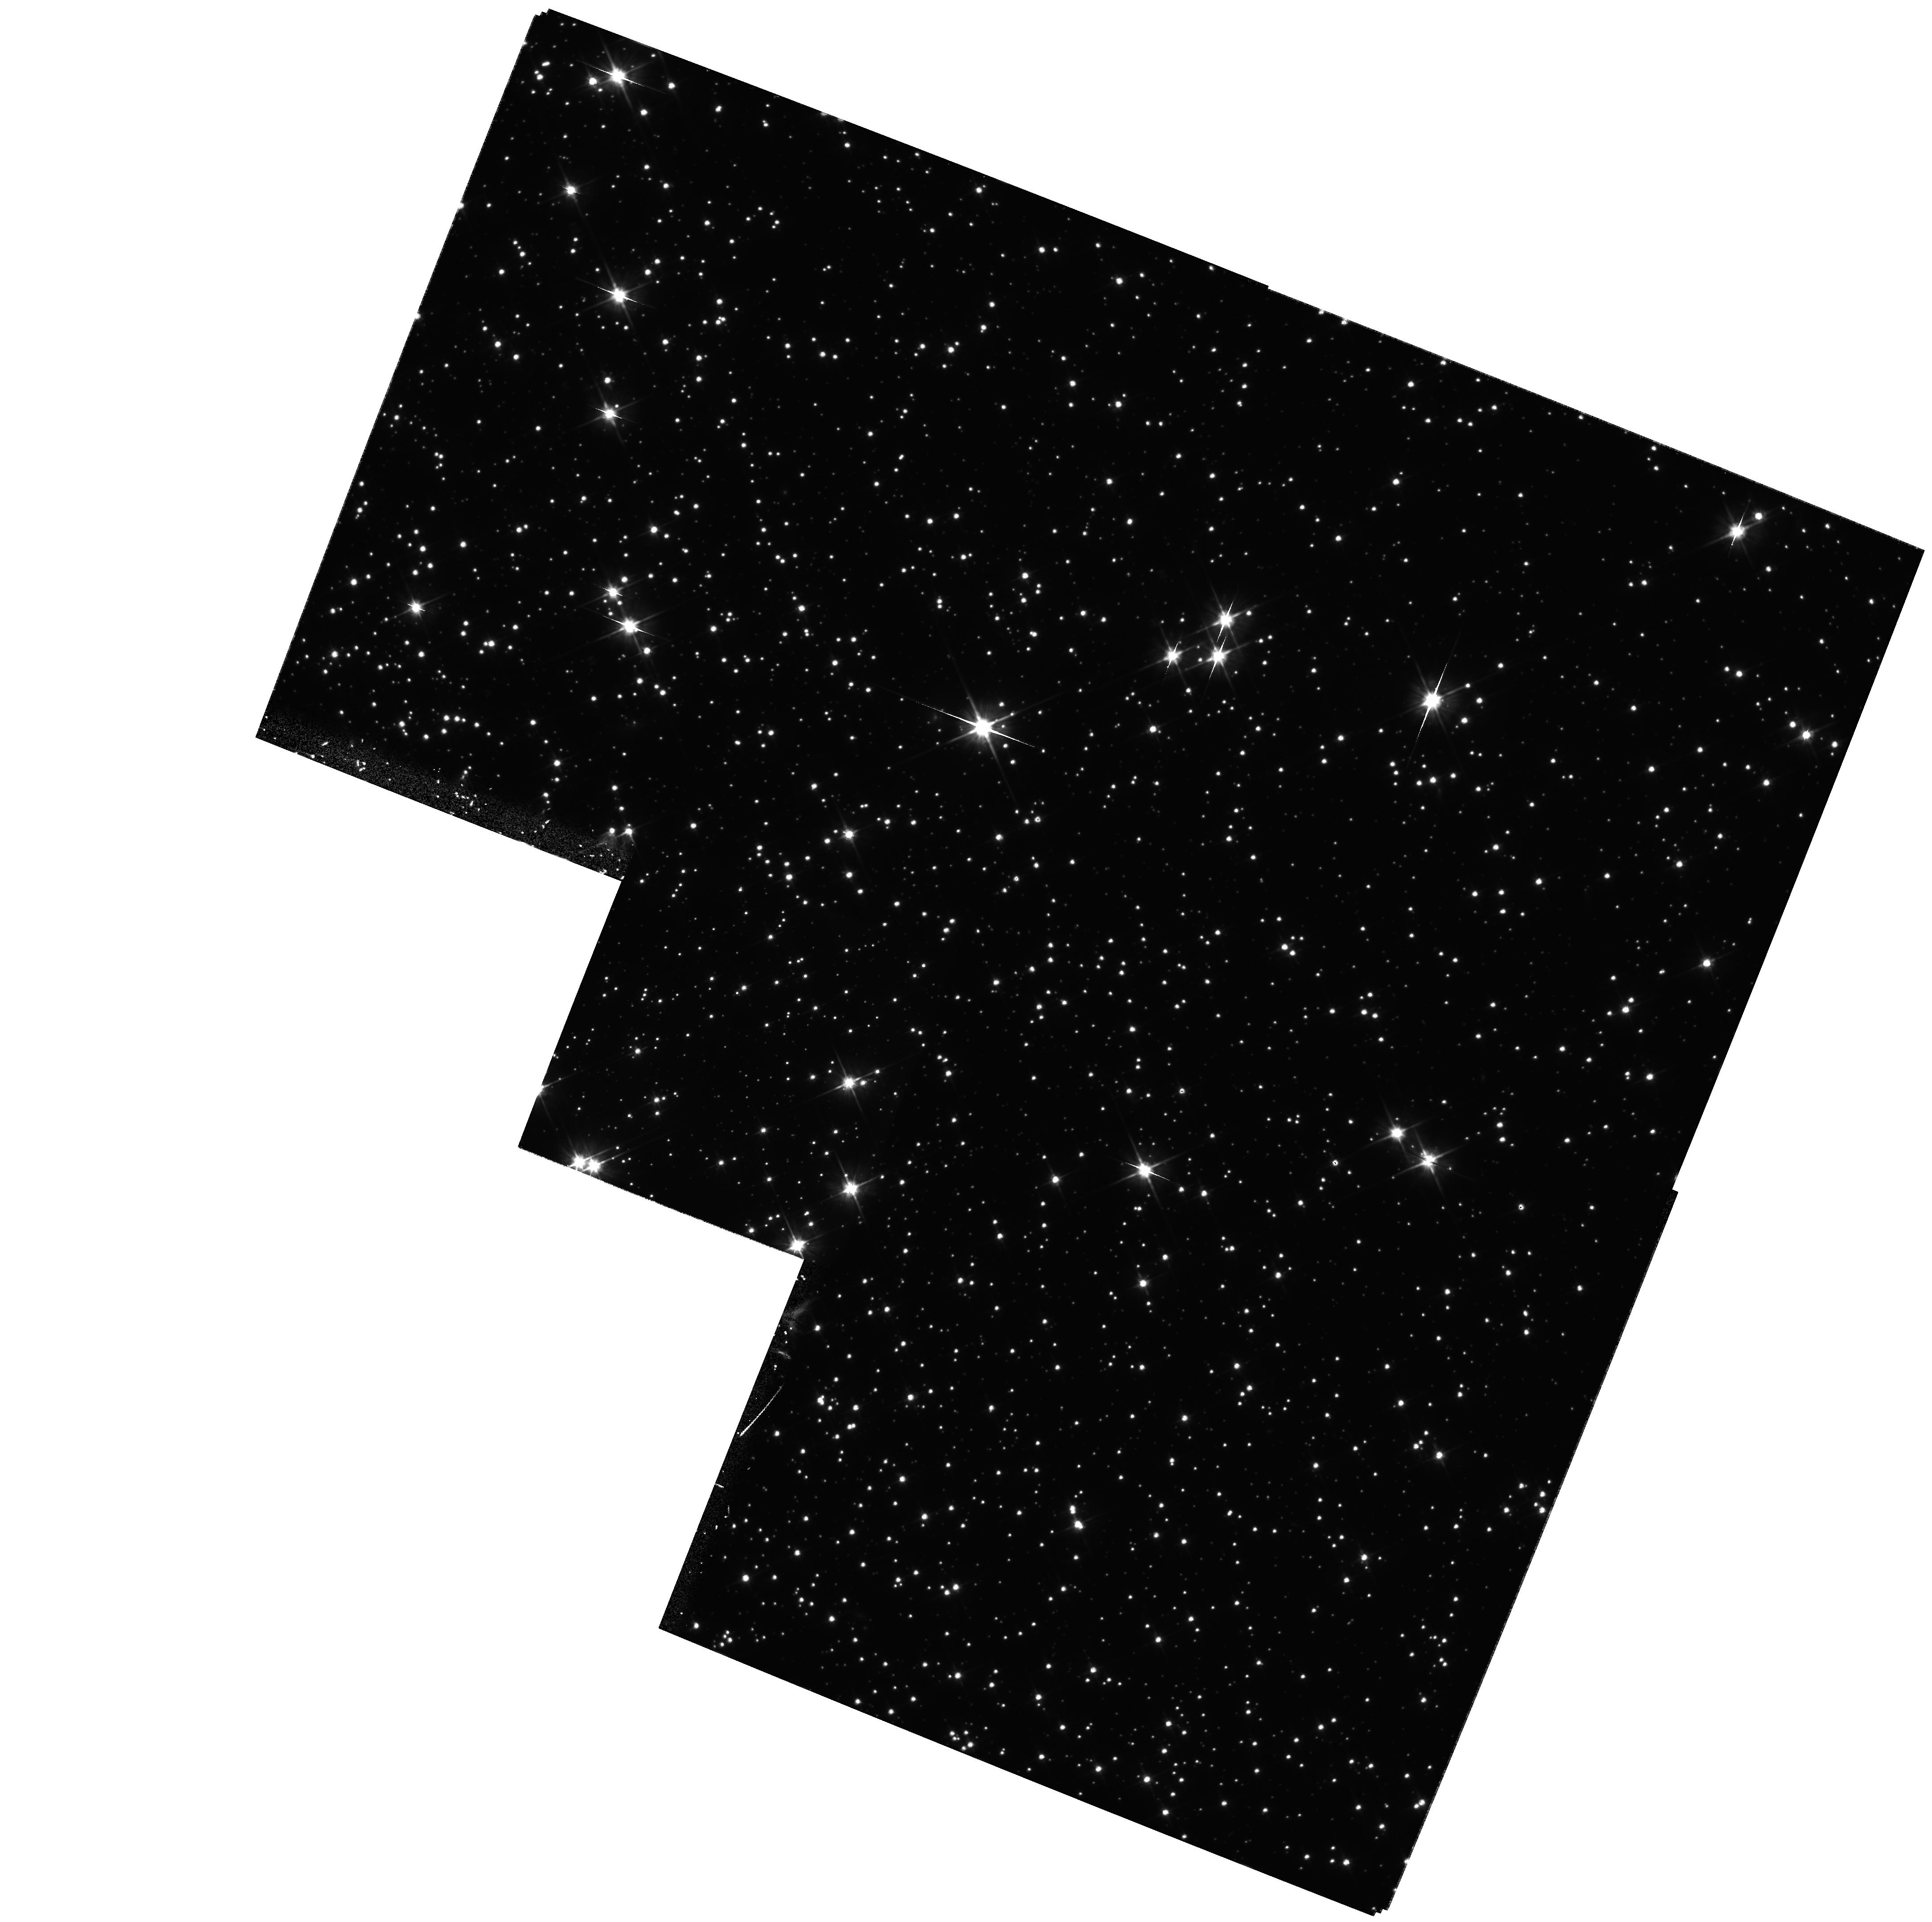
Target: NGC-104-K3
Instrument: WFPC2/PC
Filter: F606W
Exposure: 1.9 h
Observation ID: hst_9058_03_wfpc2_pc_f606w_u6dv03

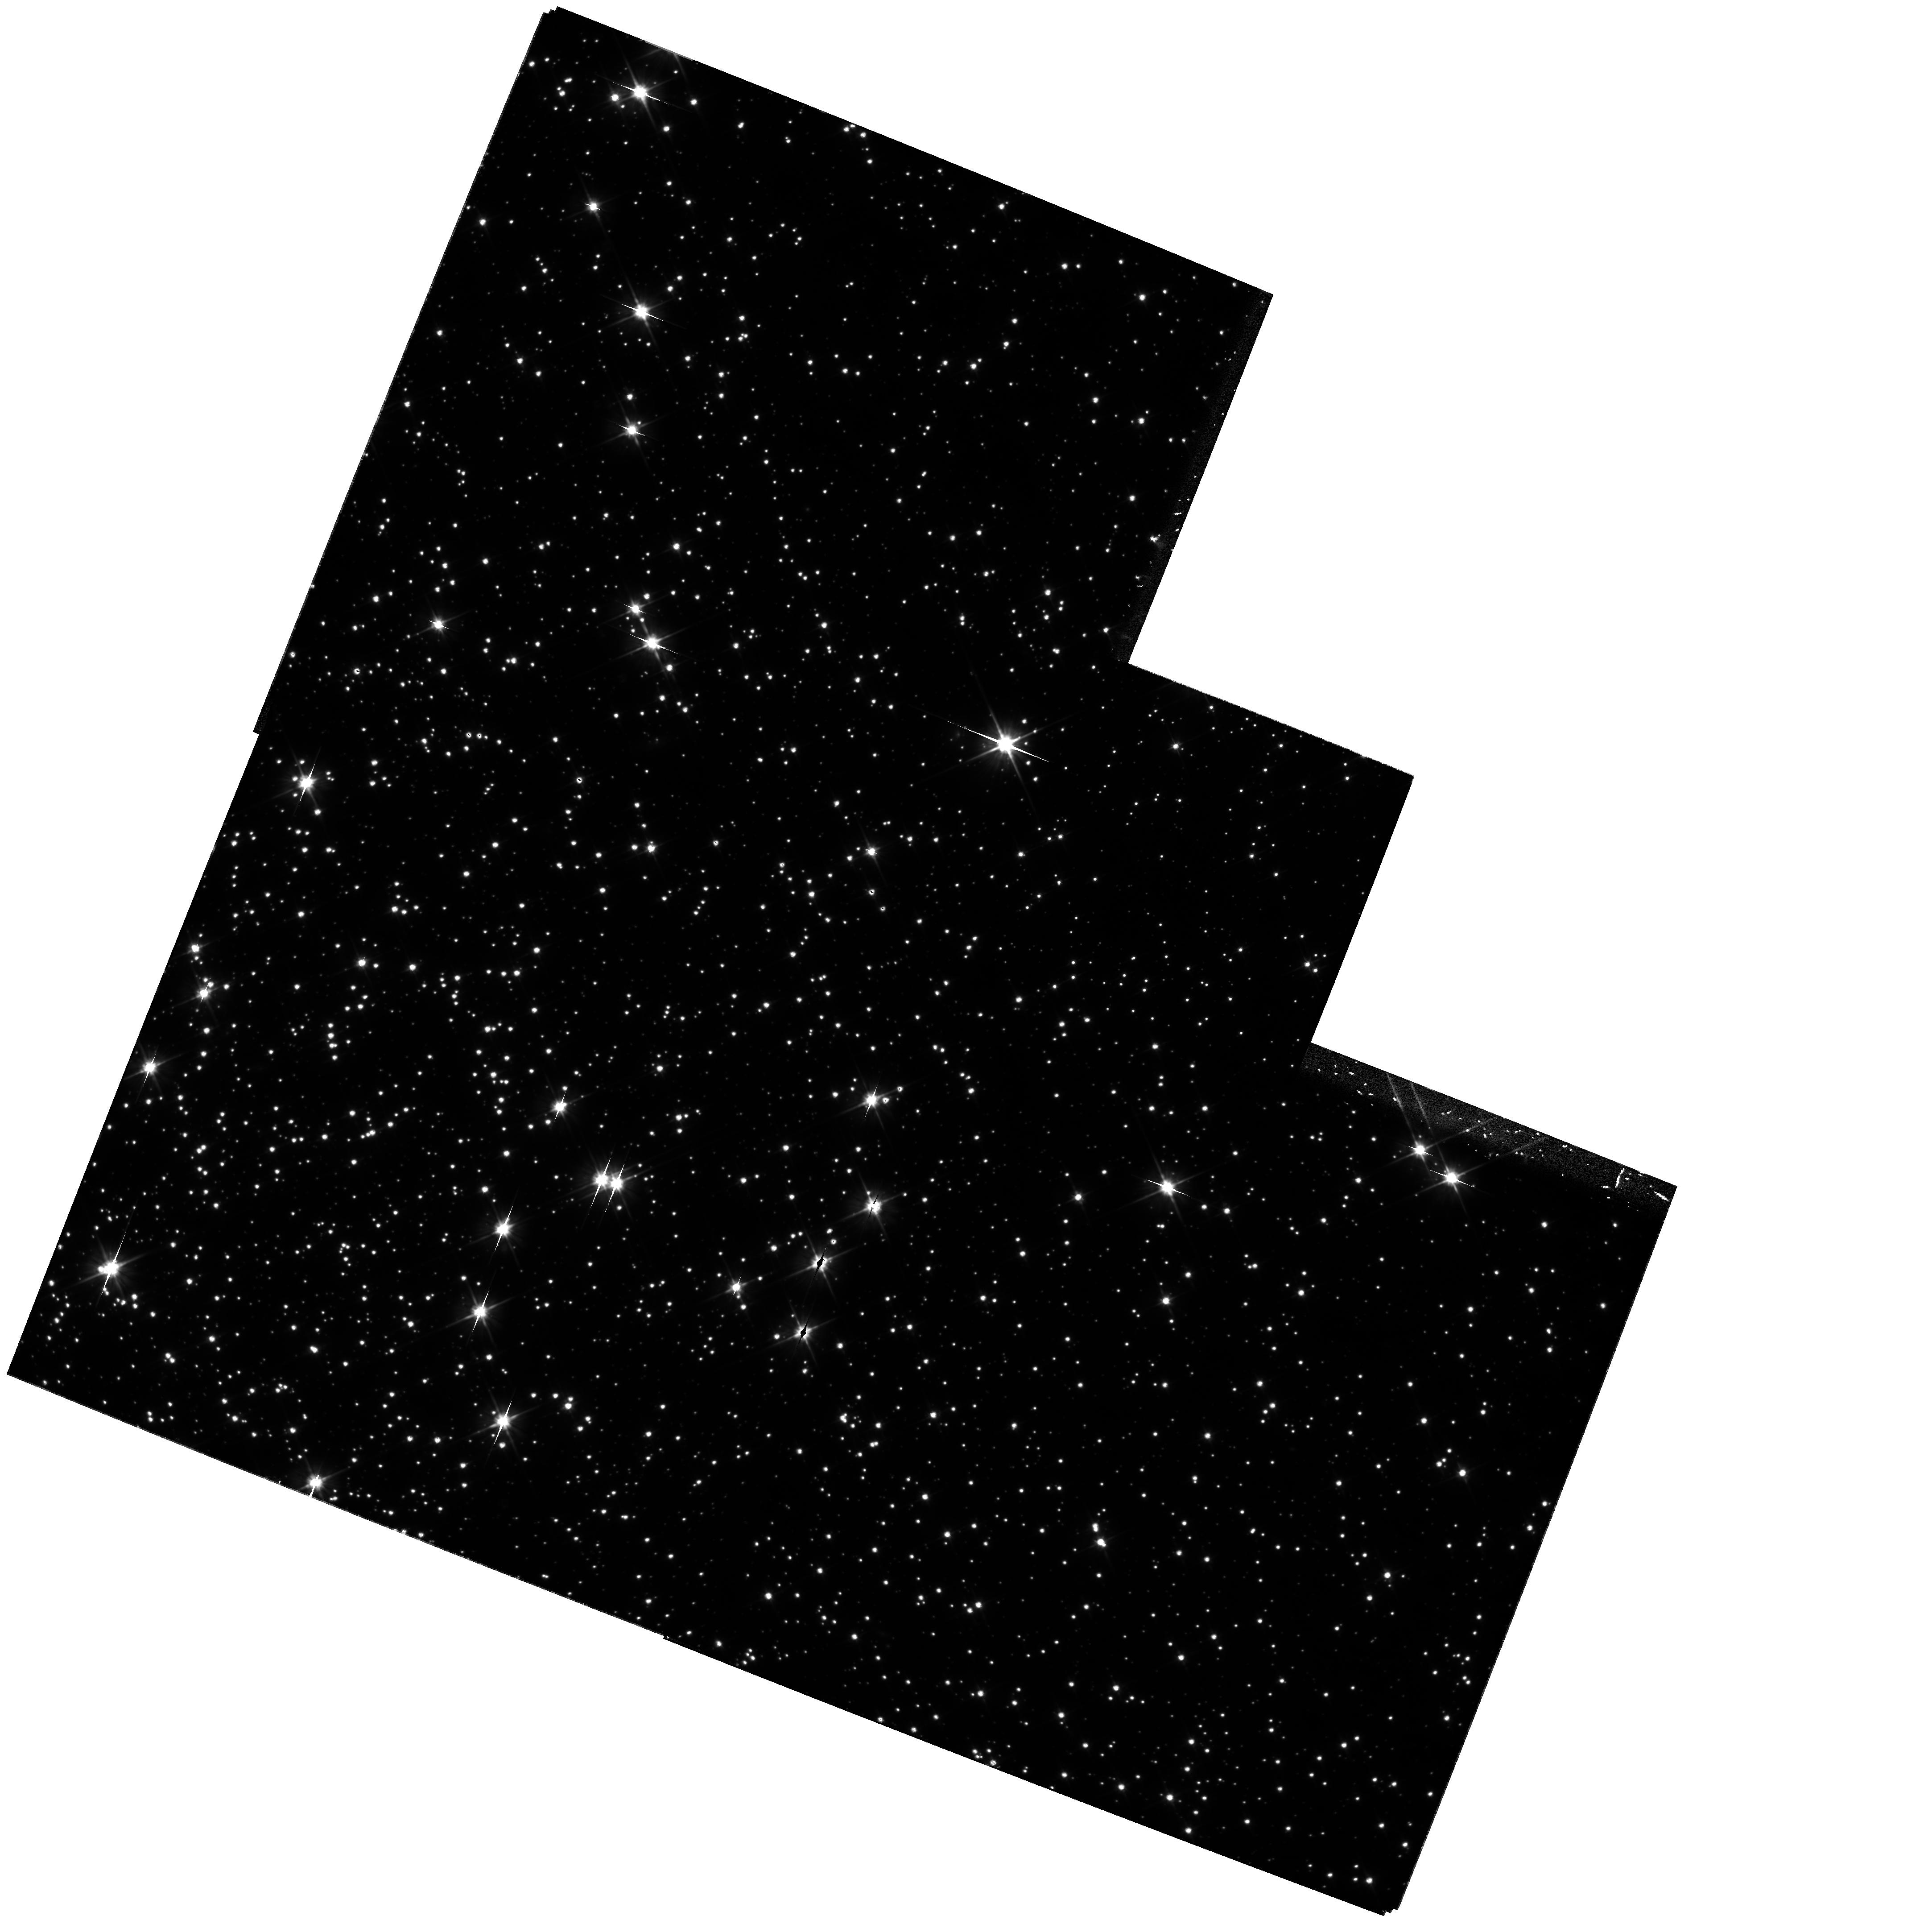
Target: NGC-104-K7
Instrument: WFPC2/PC
Filter: F606W
Exposure: 1.9 h
Observation ID: hst_9058_07_wfpc2_pc_f606w_u6dv07

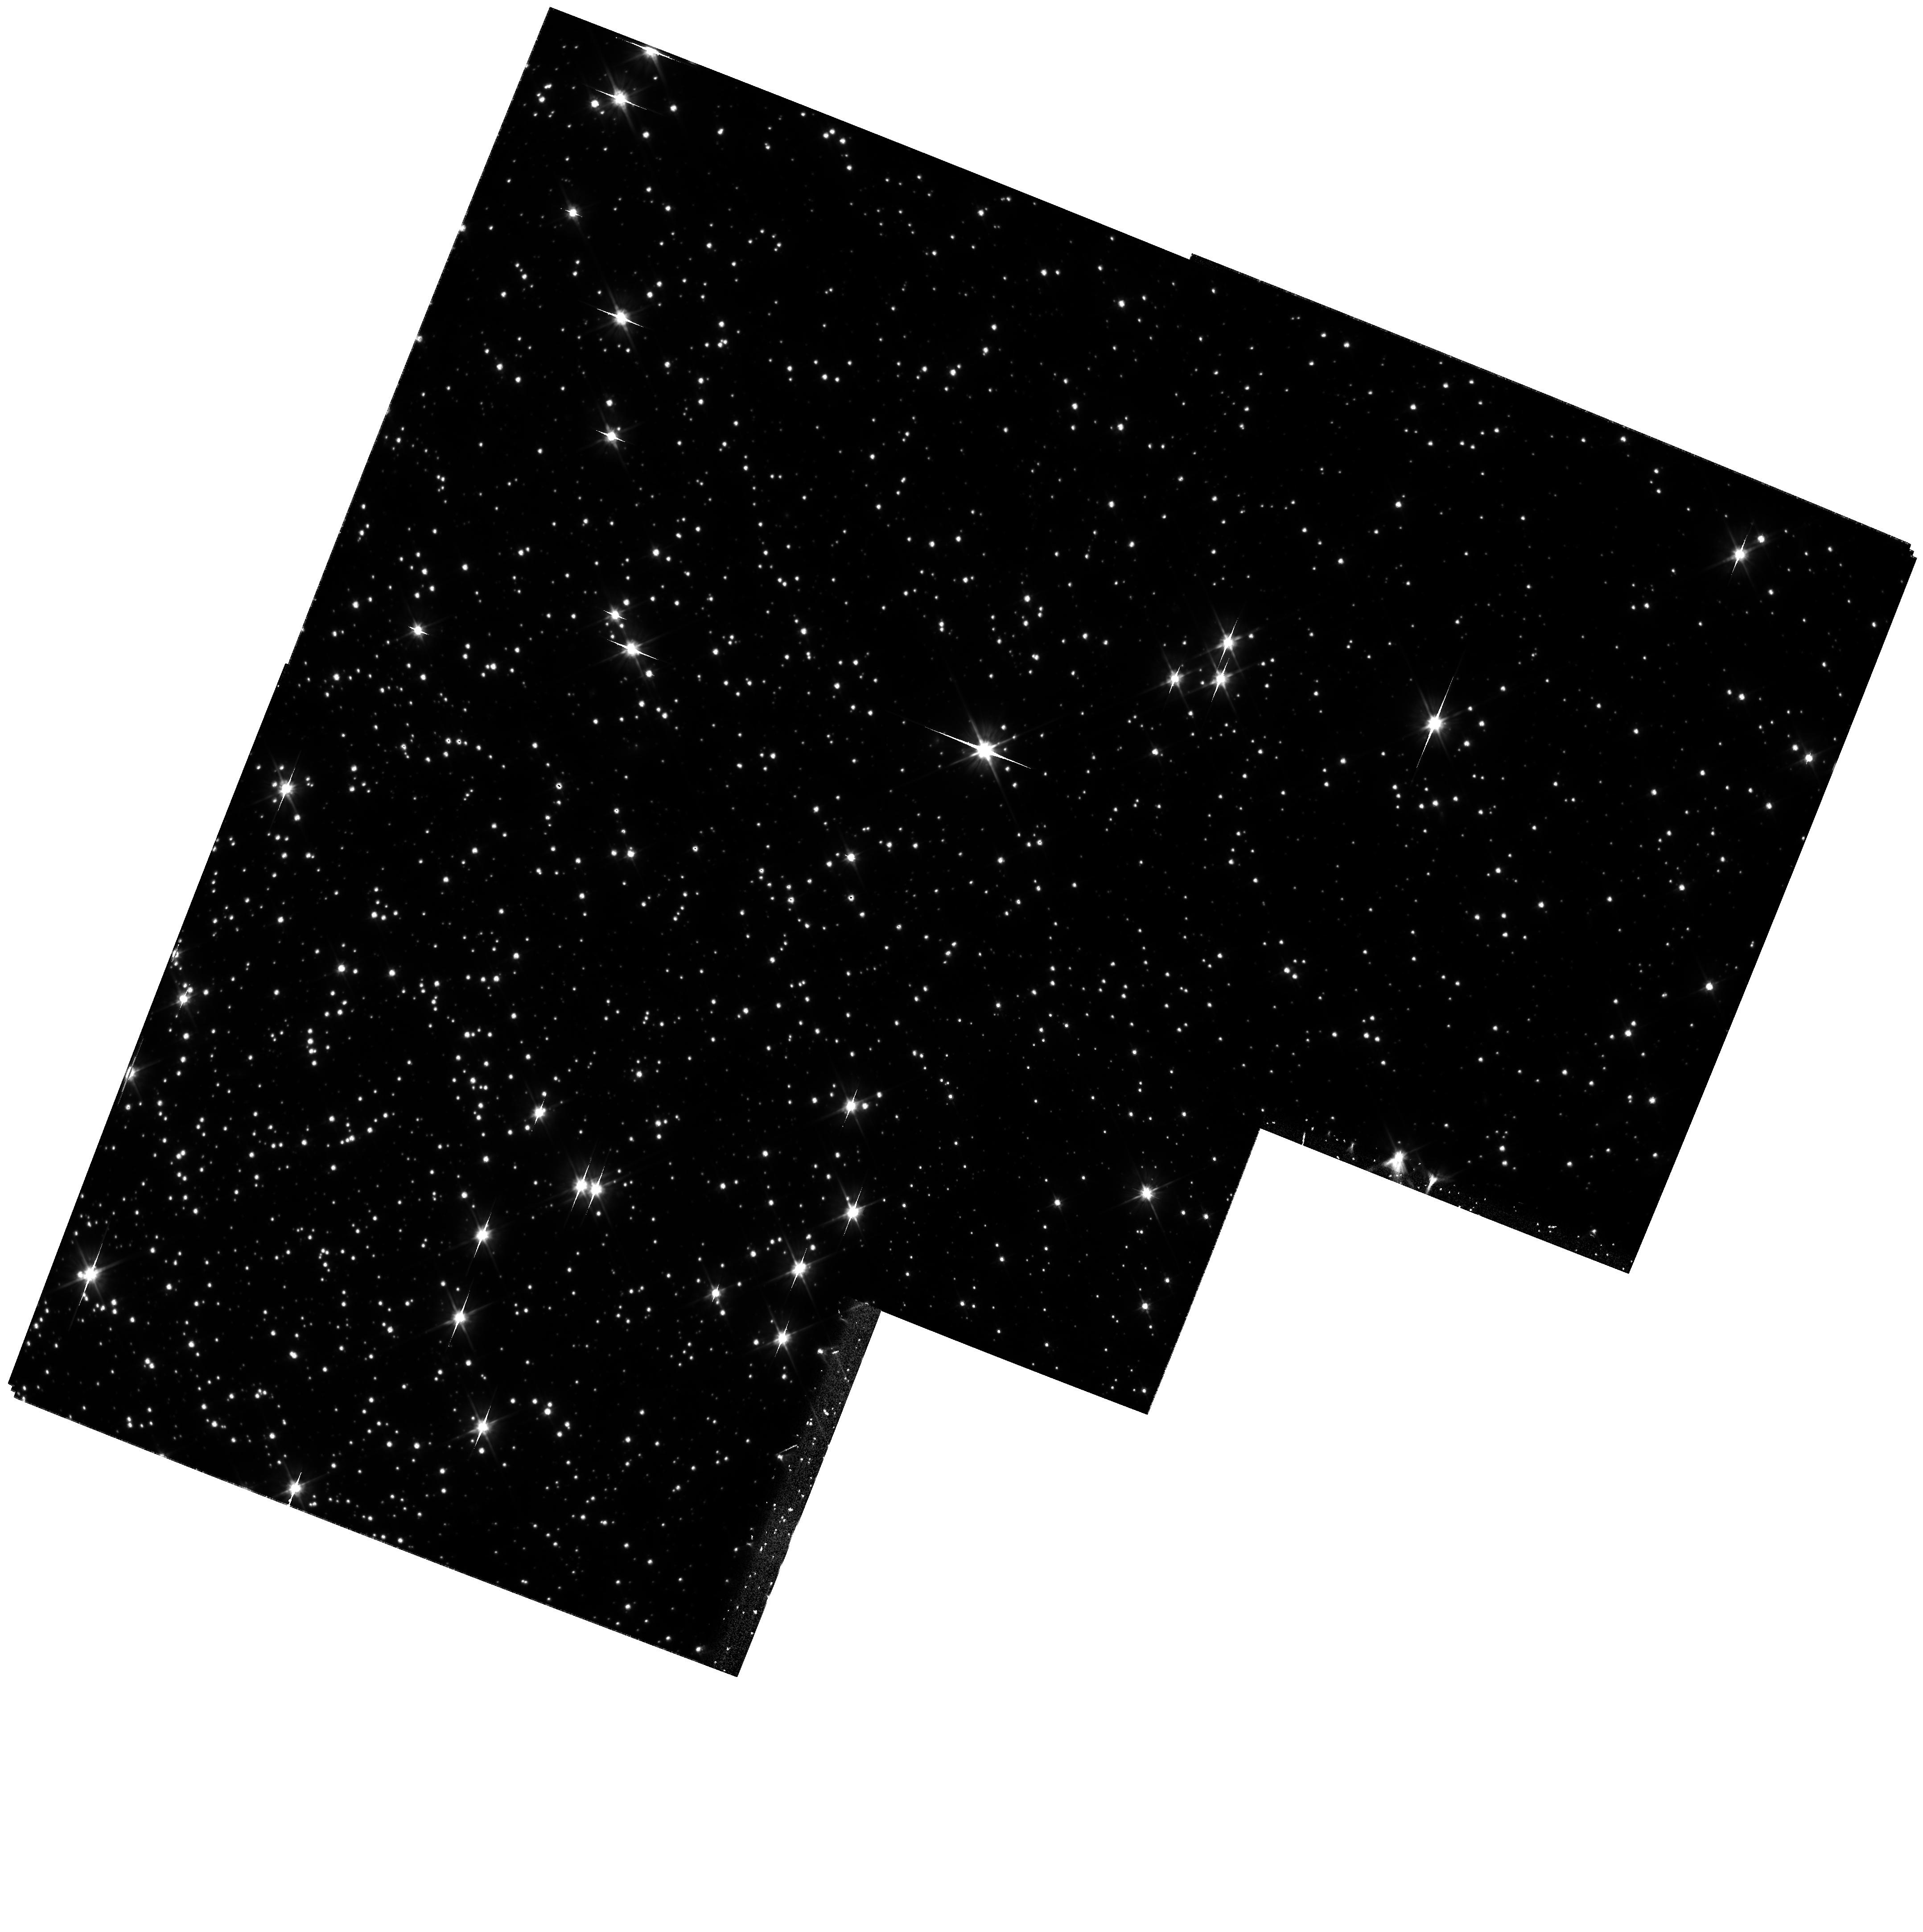
Target: NGC-104-K5
Instrument: WFPC2/PC
Filter: F606W
Exposure: 1.9 h
Observation ID: hst_9058_06_wfpc2_pc_f606w_u6dv06

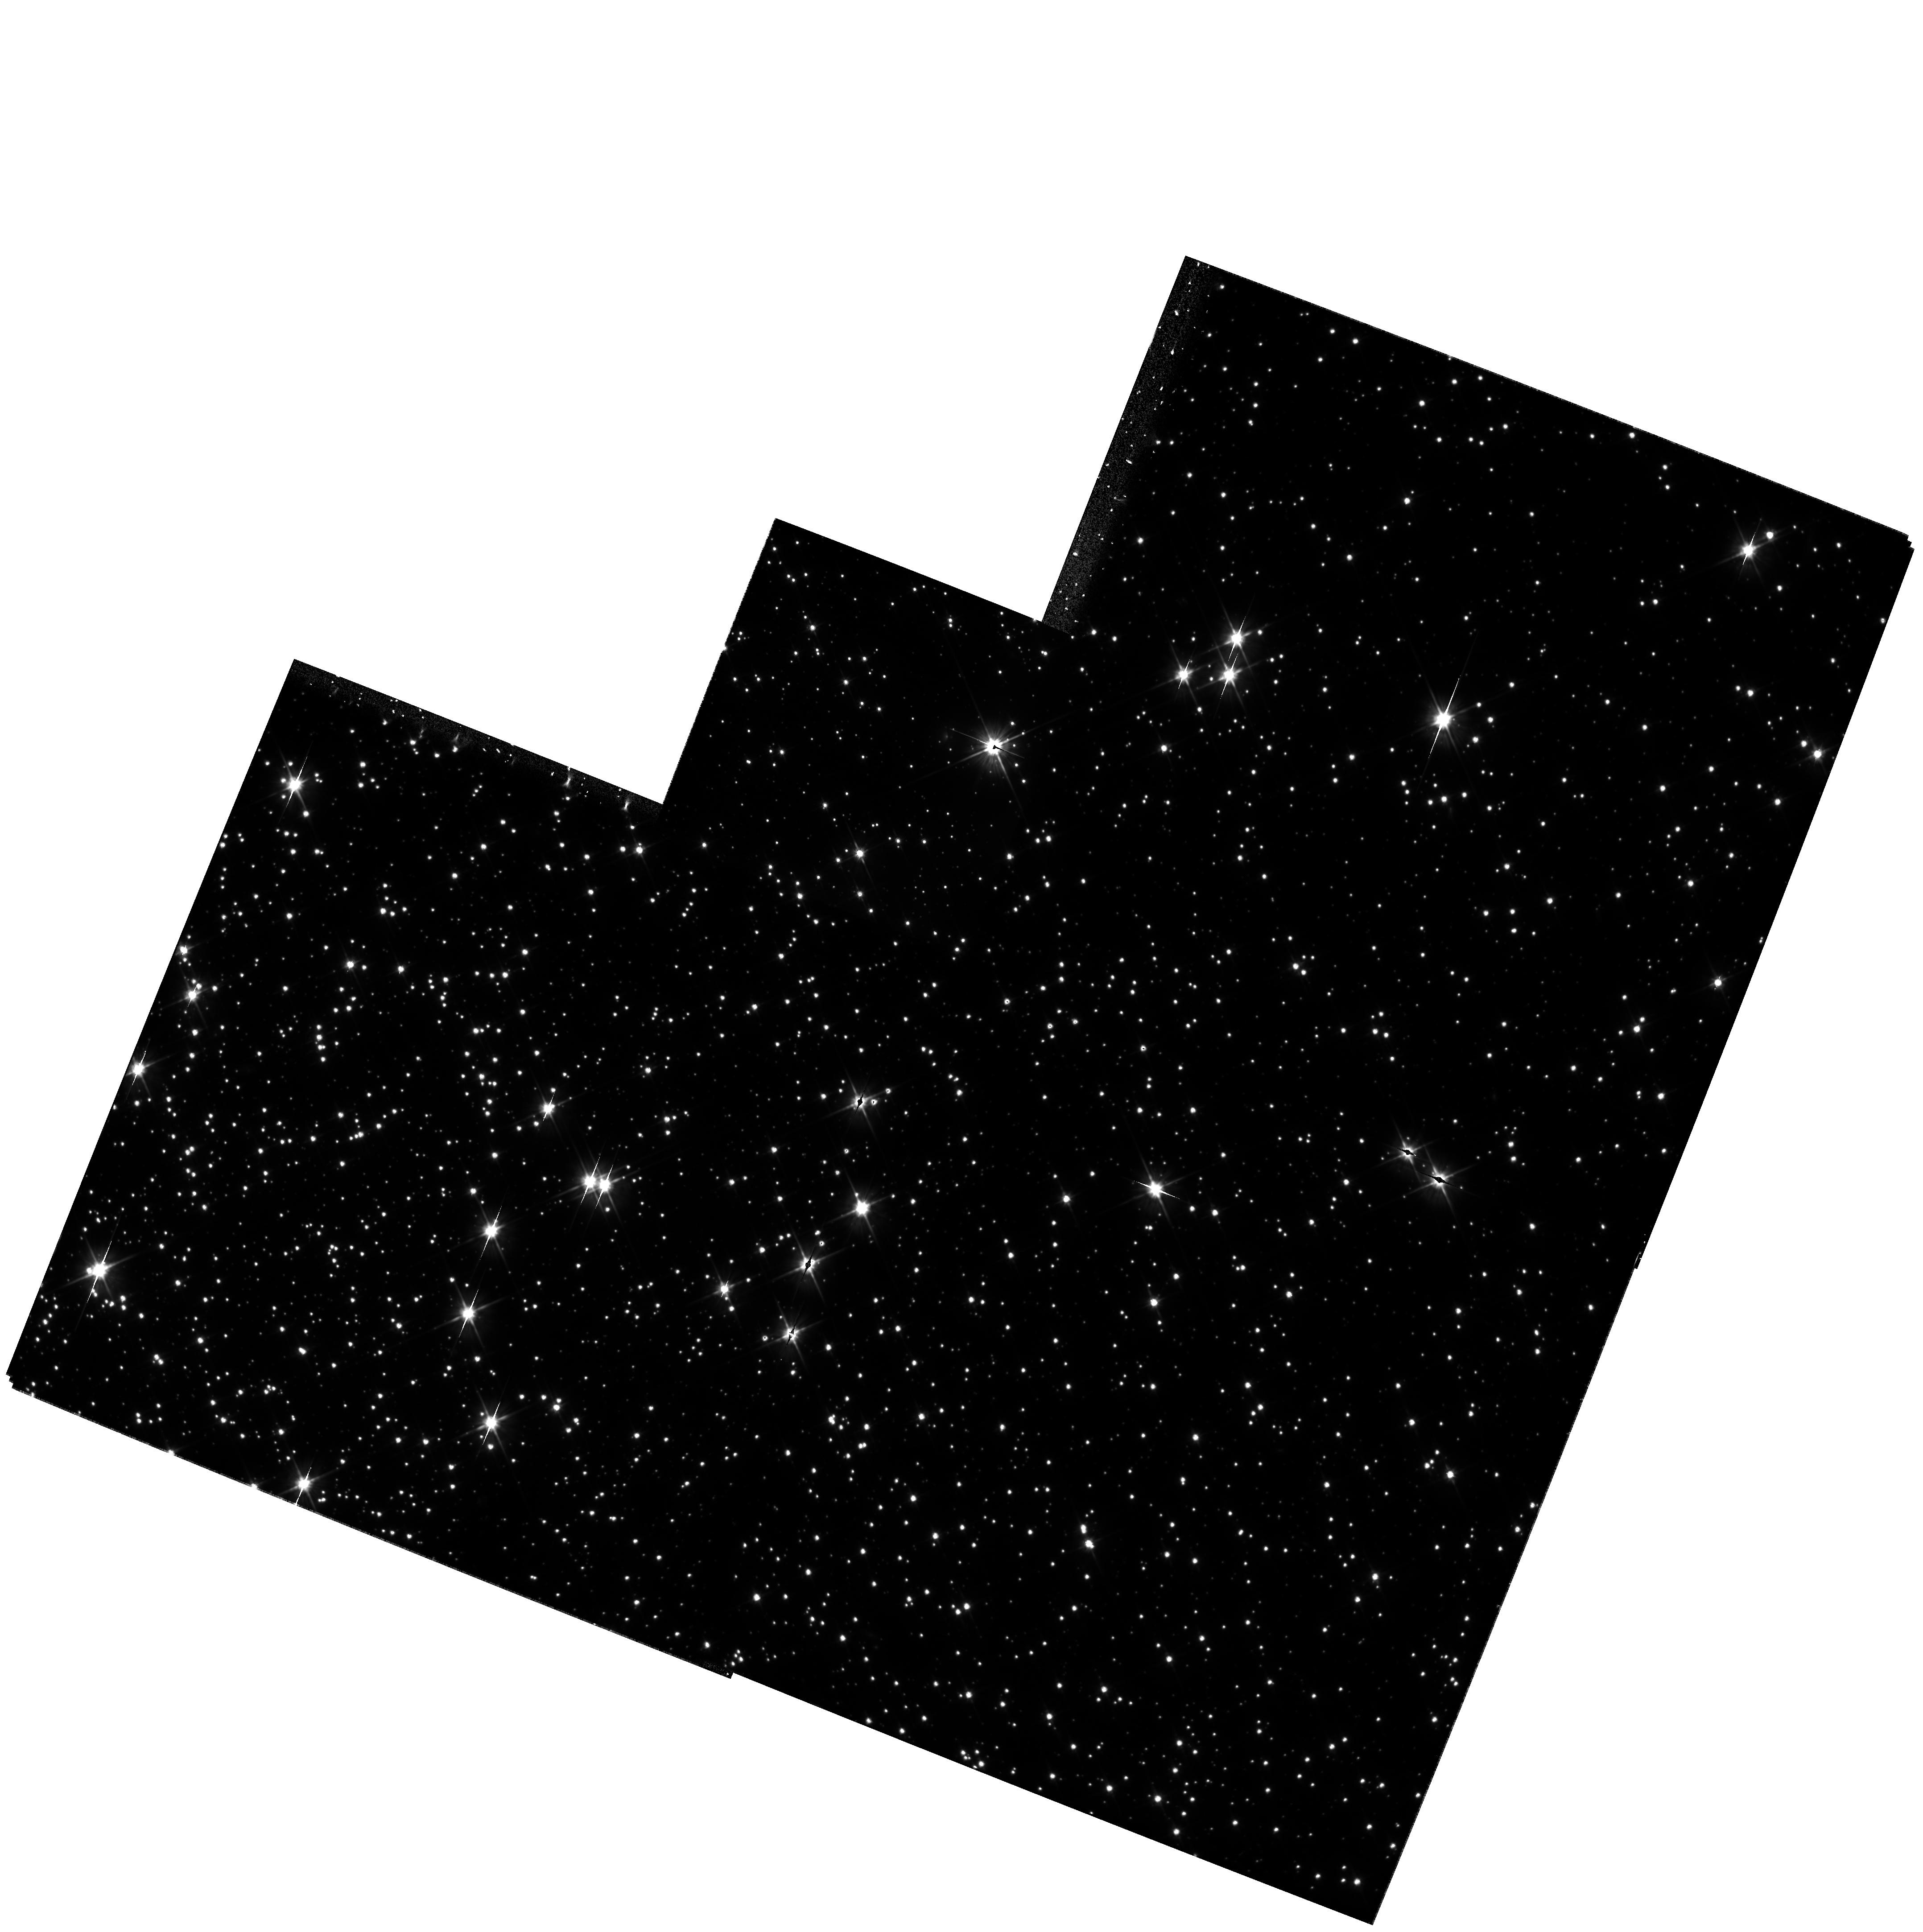
Target: NGC-104-K1
Instrument: WFPC2/PC
Filter: F606W
Exposure: 1.9 h
Observation ID: hst_9058_01_wfpc2_pc_f606w_u6dv01

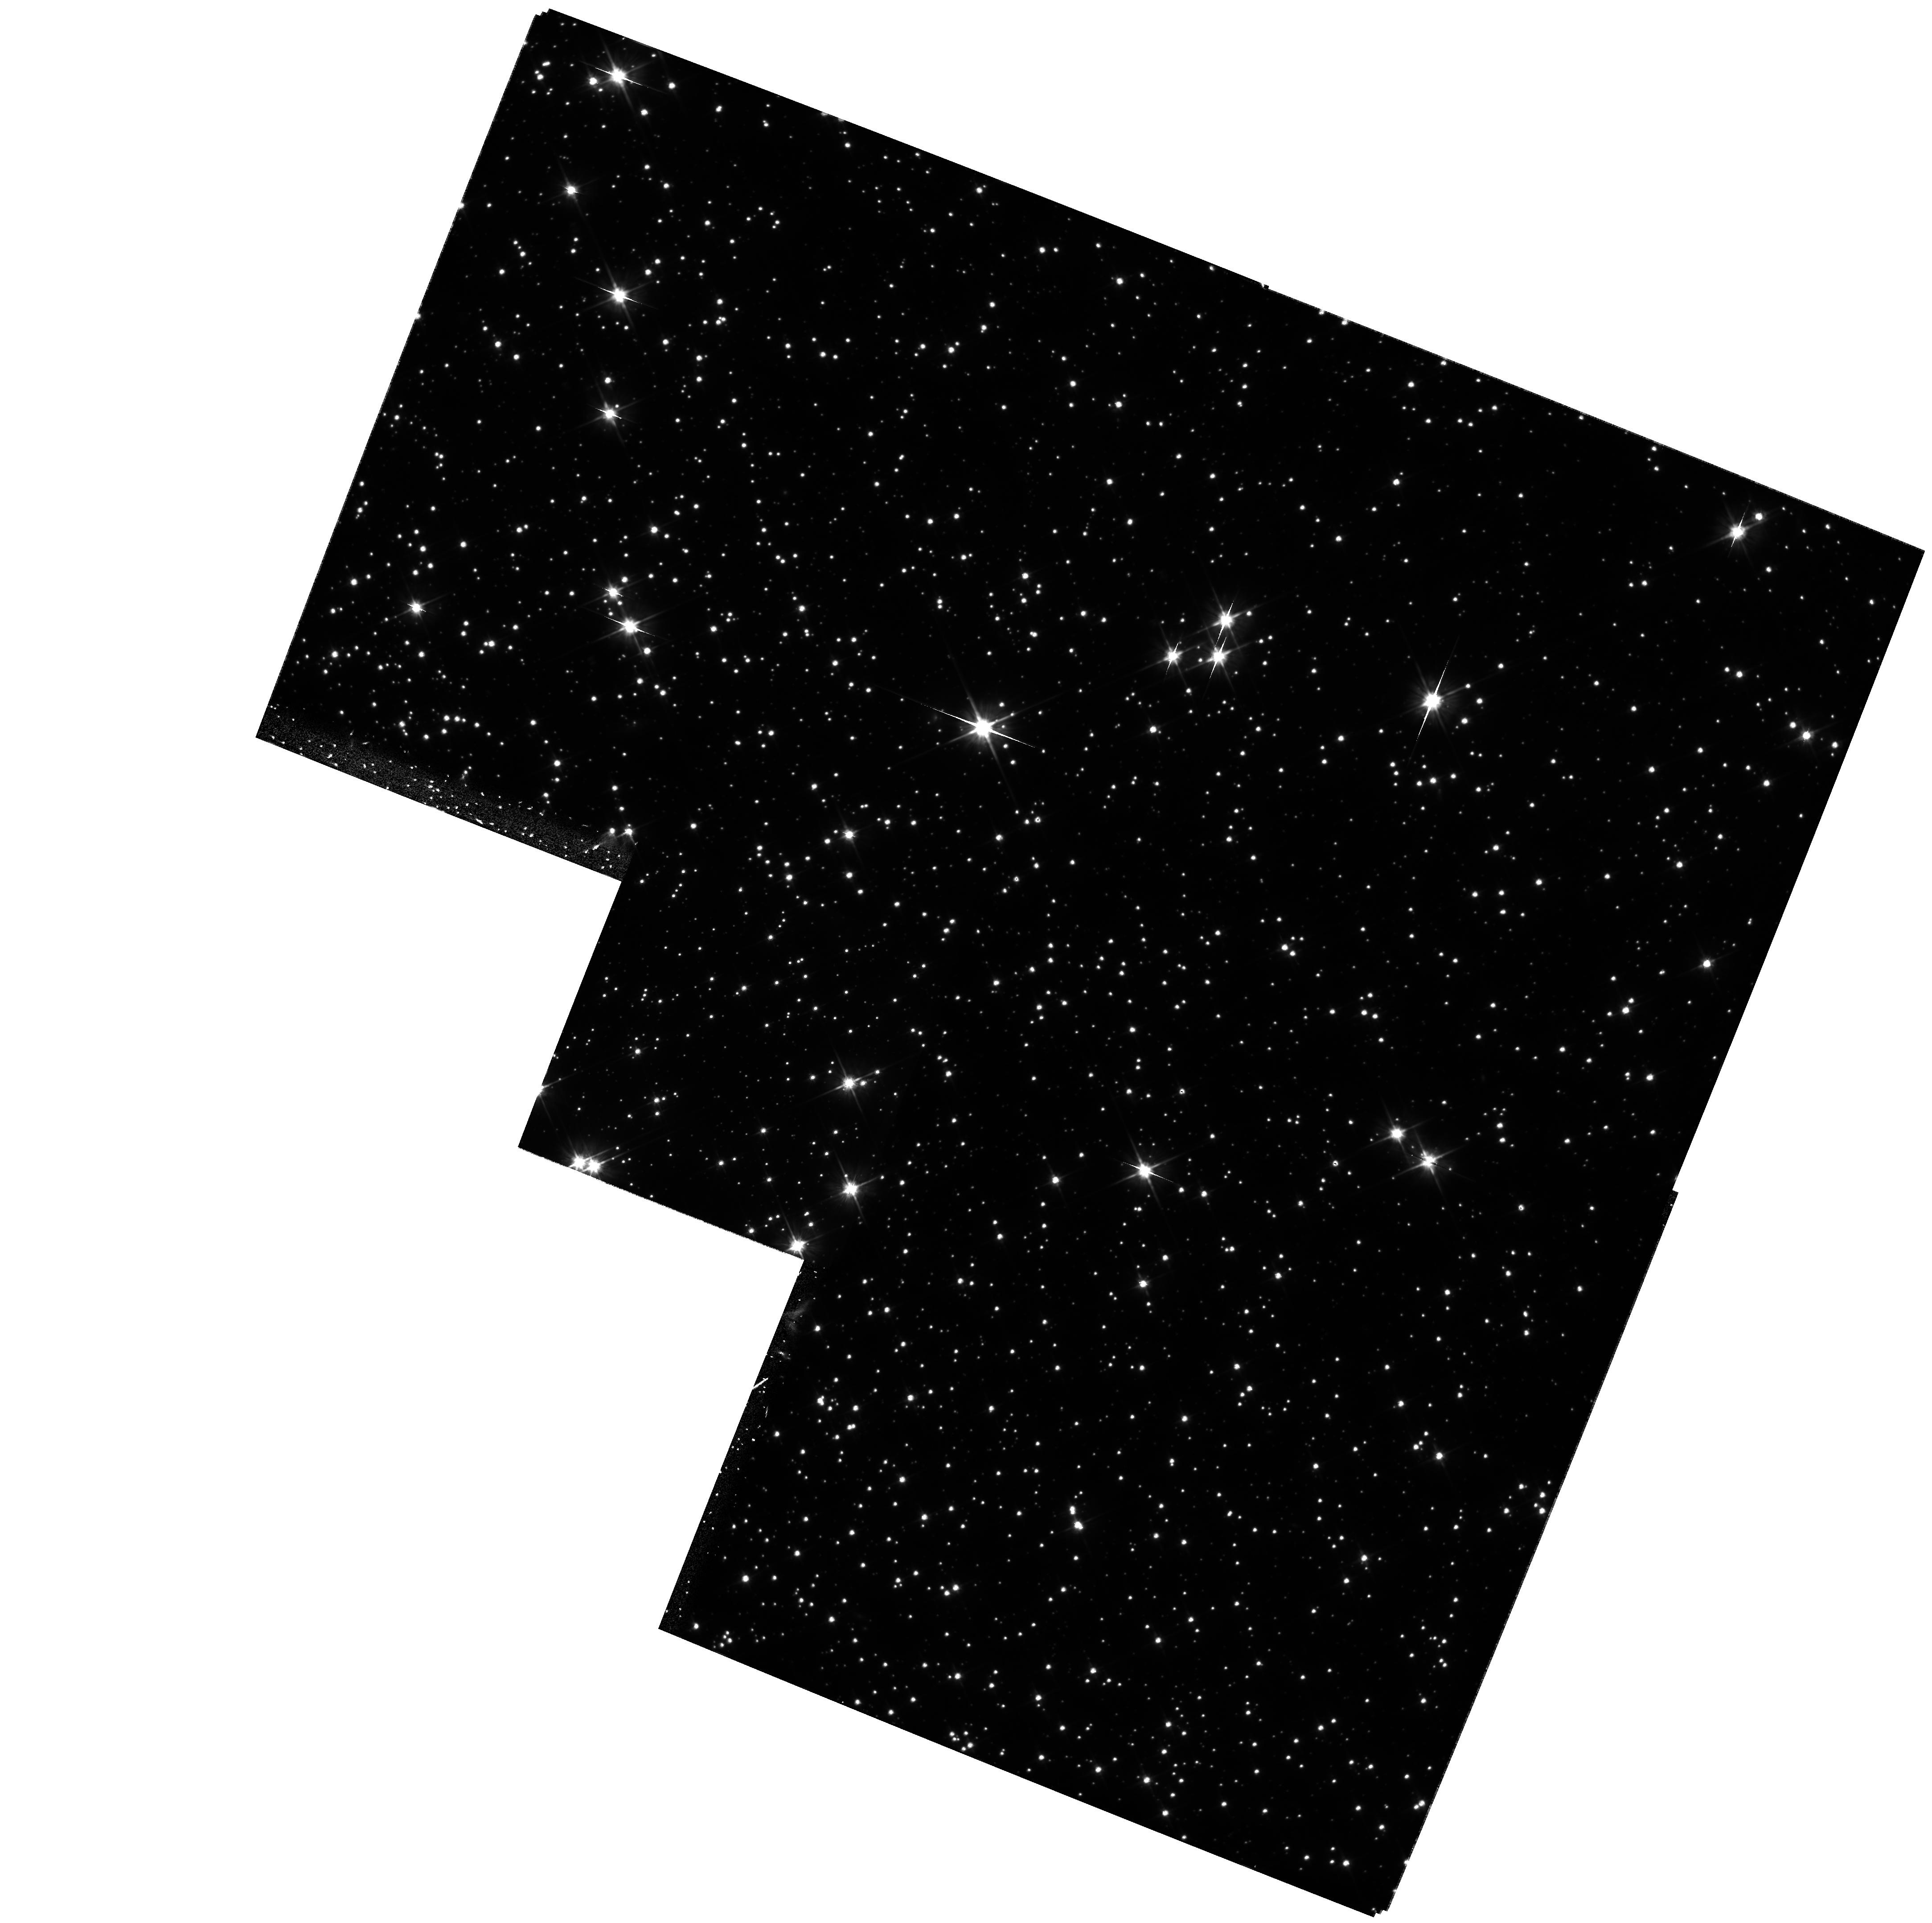
Target: NGC-104-K3
Instrument: WFPC2/PC
Filter: F606W
Exposure: 1.9 h
Observation ID: hst_9058_04_wfpc2_pc_f606w_u6dv04

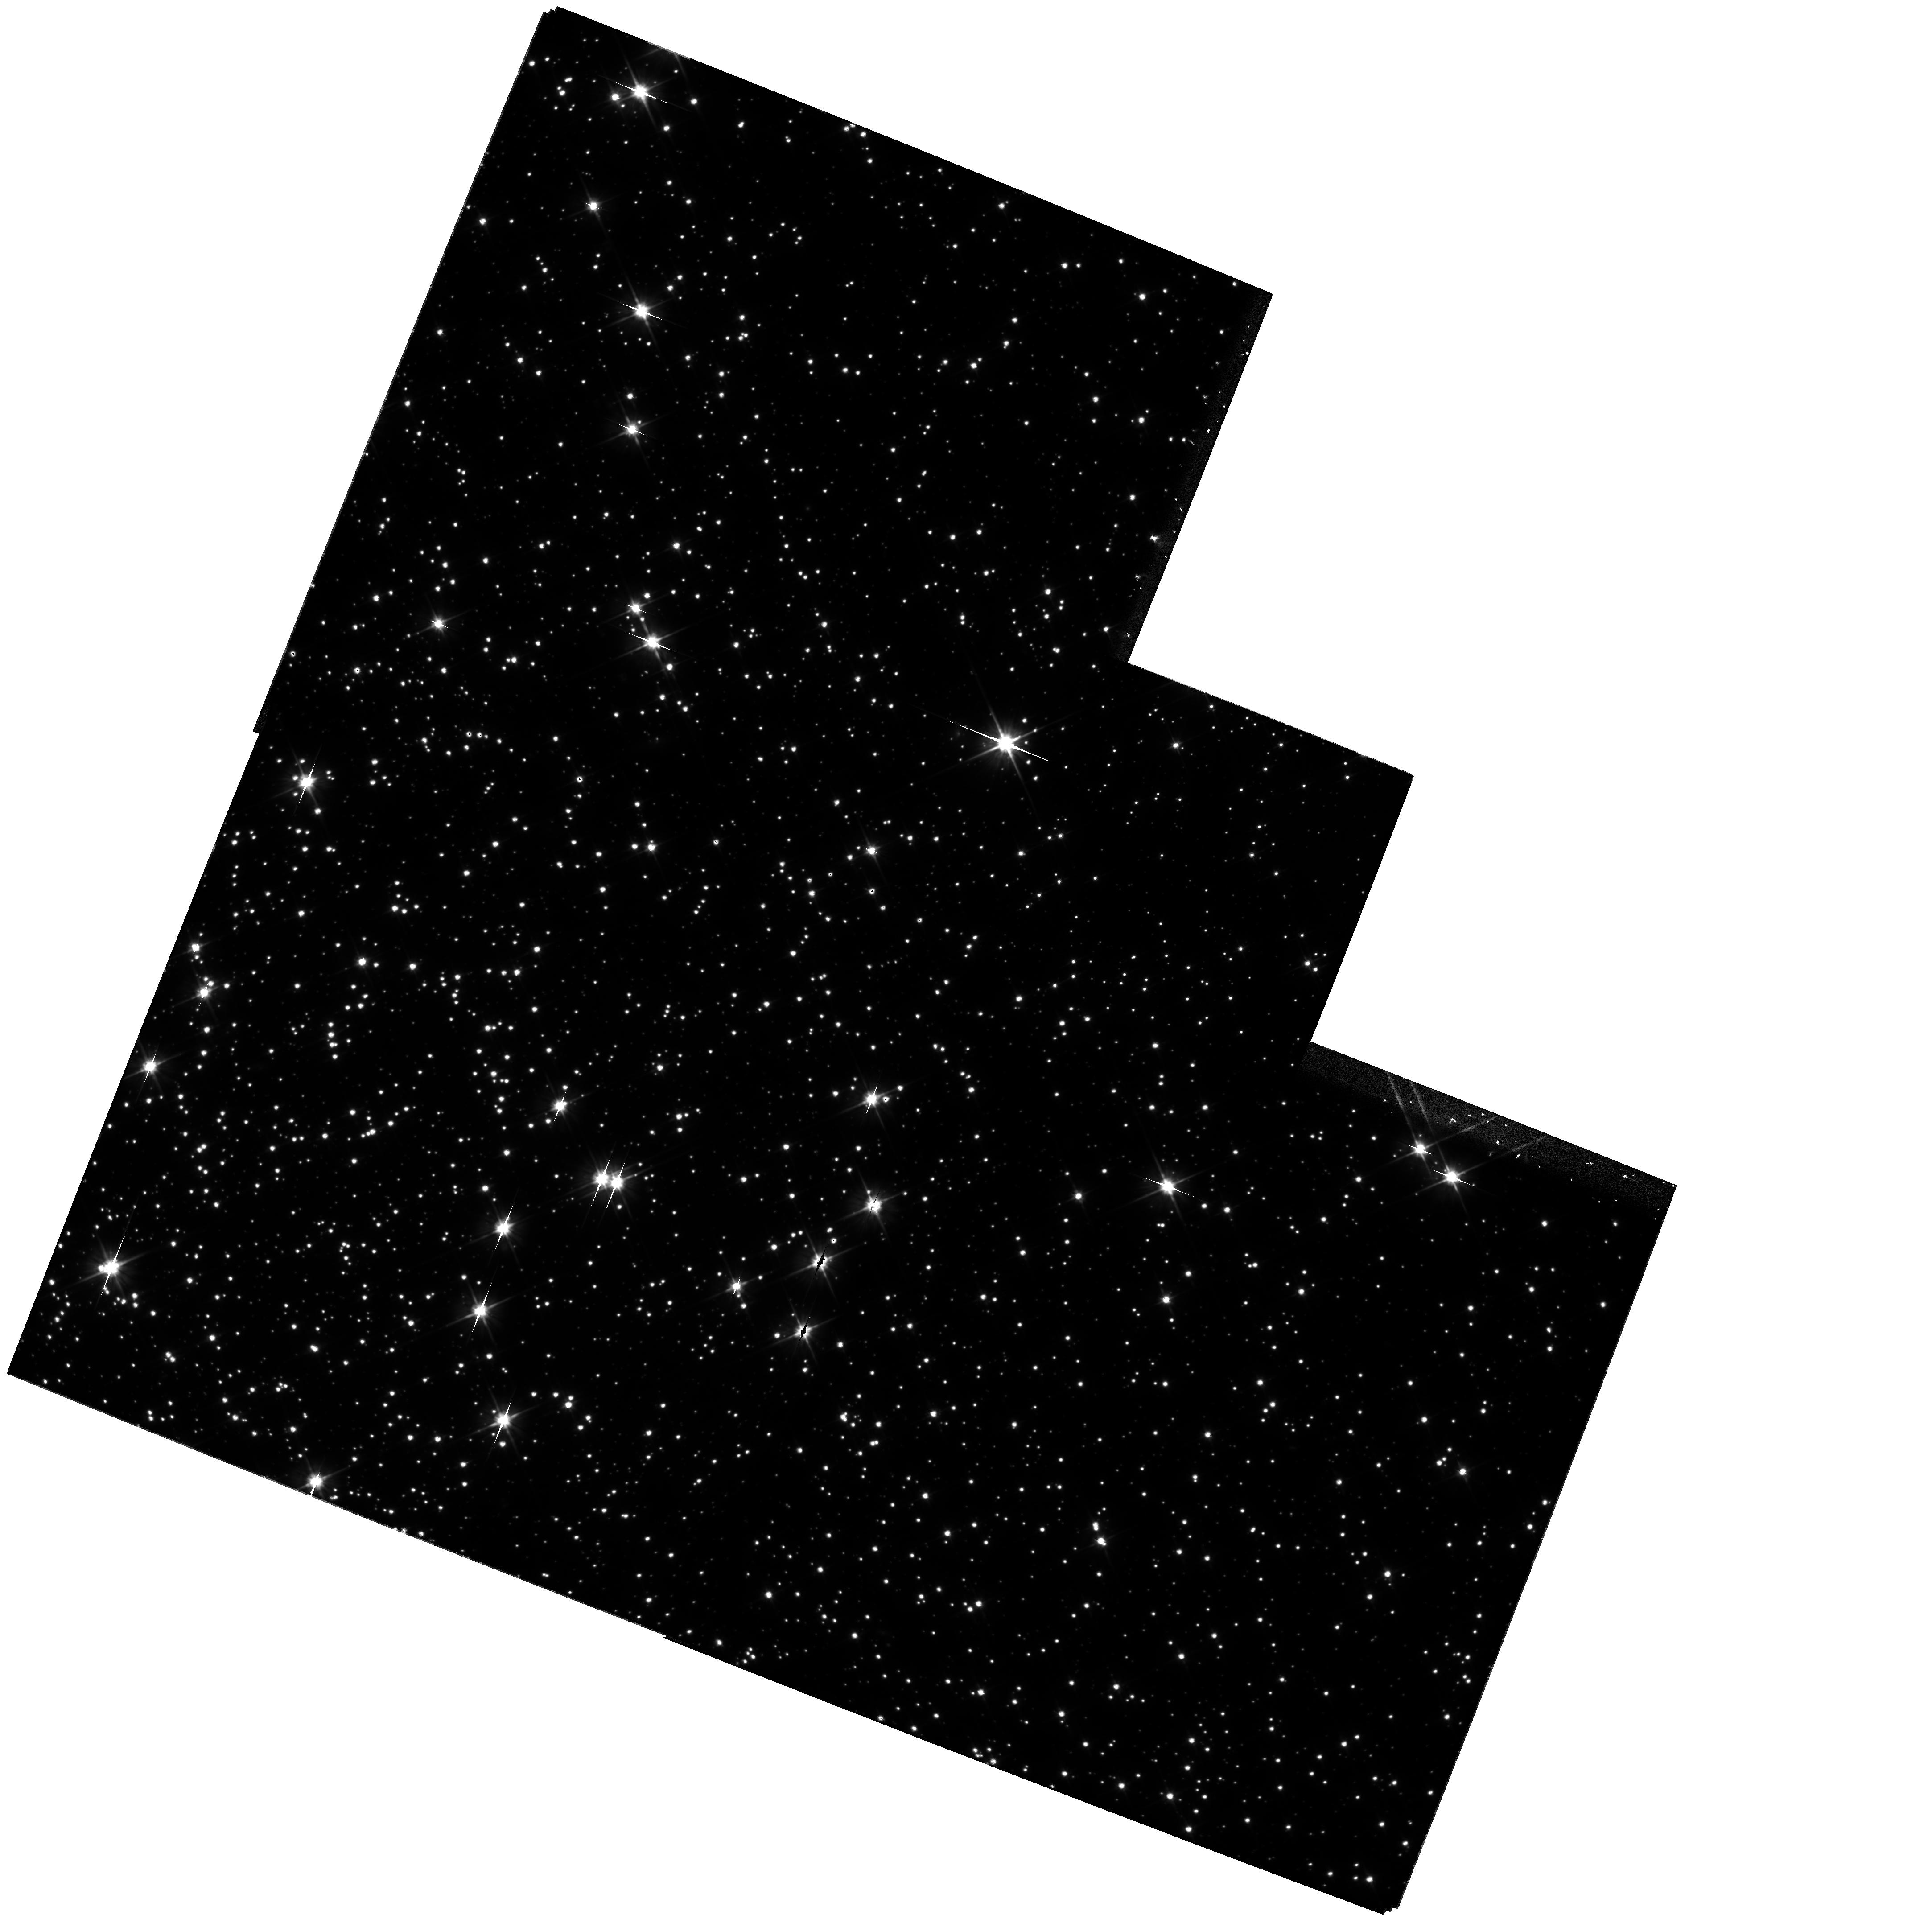
Target: NGC-104-K7
Instrument: WFPC2/PC
Filter: F606W
Exposure: 1.9 h
Observation ID: hst_9058_08_wfpc2_pc_f606w_u6dv08

Trigonometric Parallax of the Globular Cluster 47 Tucanae (PI: King, Ivan R.)

Using high-precision astrometric techniques that we have developed and demonstrated, we propose to measure the trigonometric parallax of 47 Tuc, which is about 1/4 milliarcsec, to an accuracy of 10%. By repeating a field that was observed in 1995, we will measure the secular motion of the cluster stars with respect to the SMC background with sufficient accuracy that the parallax can be measured directly from the displacements within Cycle 10. Constraints of orientation, and the shape of the WFPC2 footprint, require that we take images at 3-month intervals, rotating 90 degrees each time. This project will have an important impact on the globular-cluster distance scale, and through it on the distance scale and age of the Universe. By doing so it will demonstrate the astrometric power of HST par excellence.